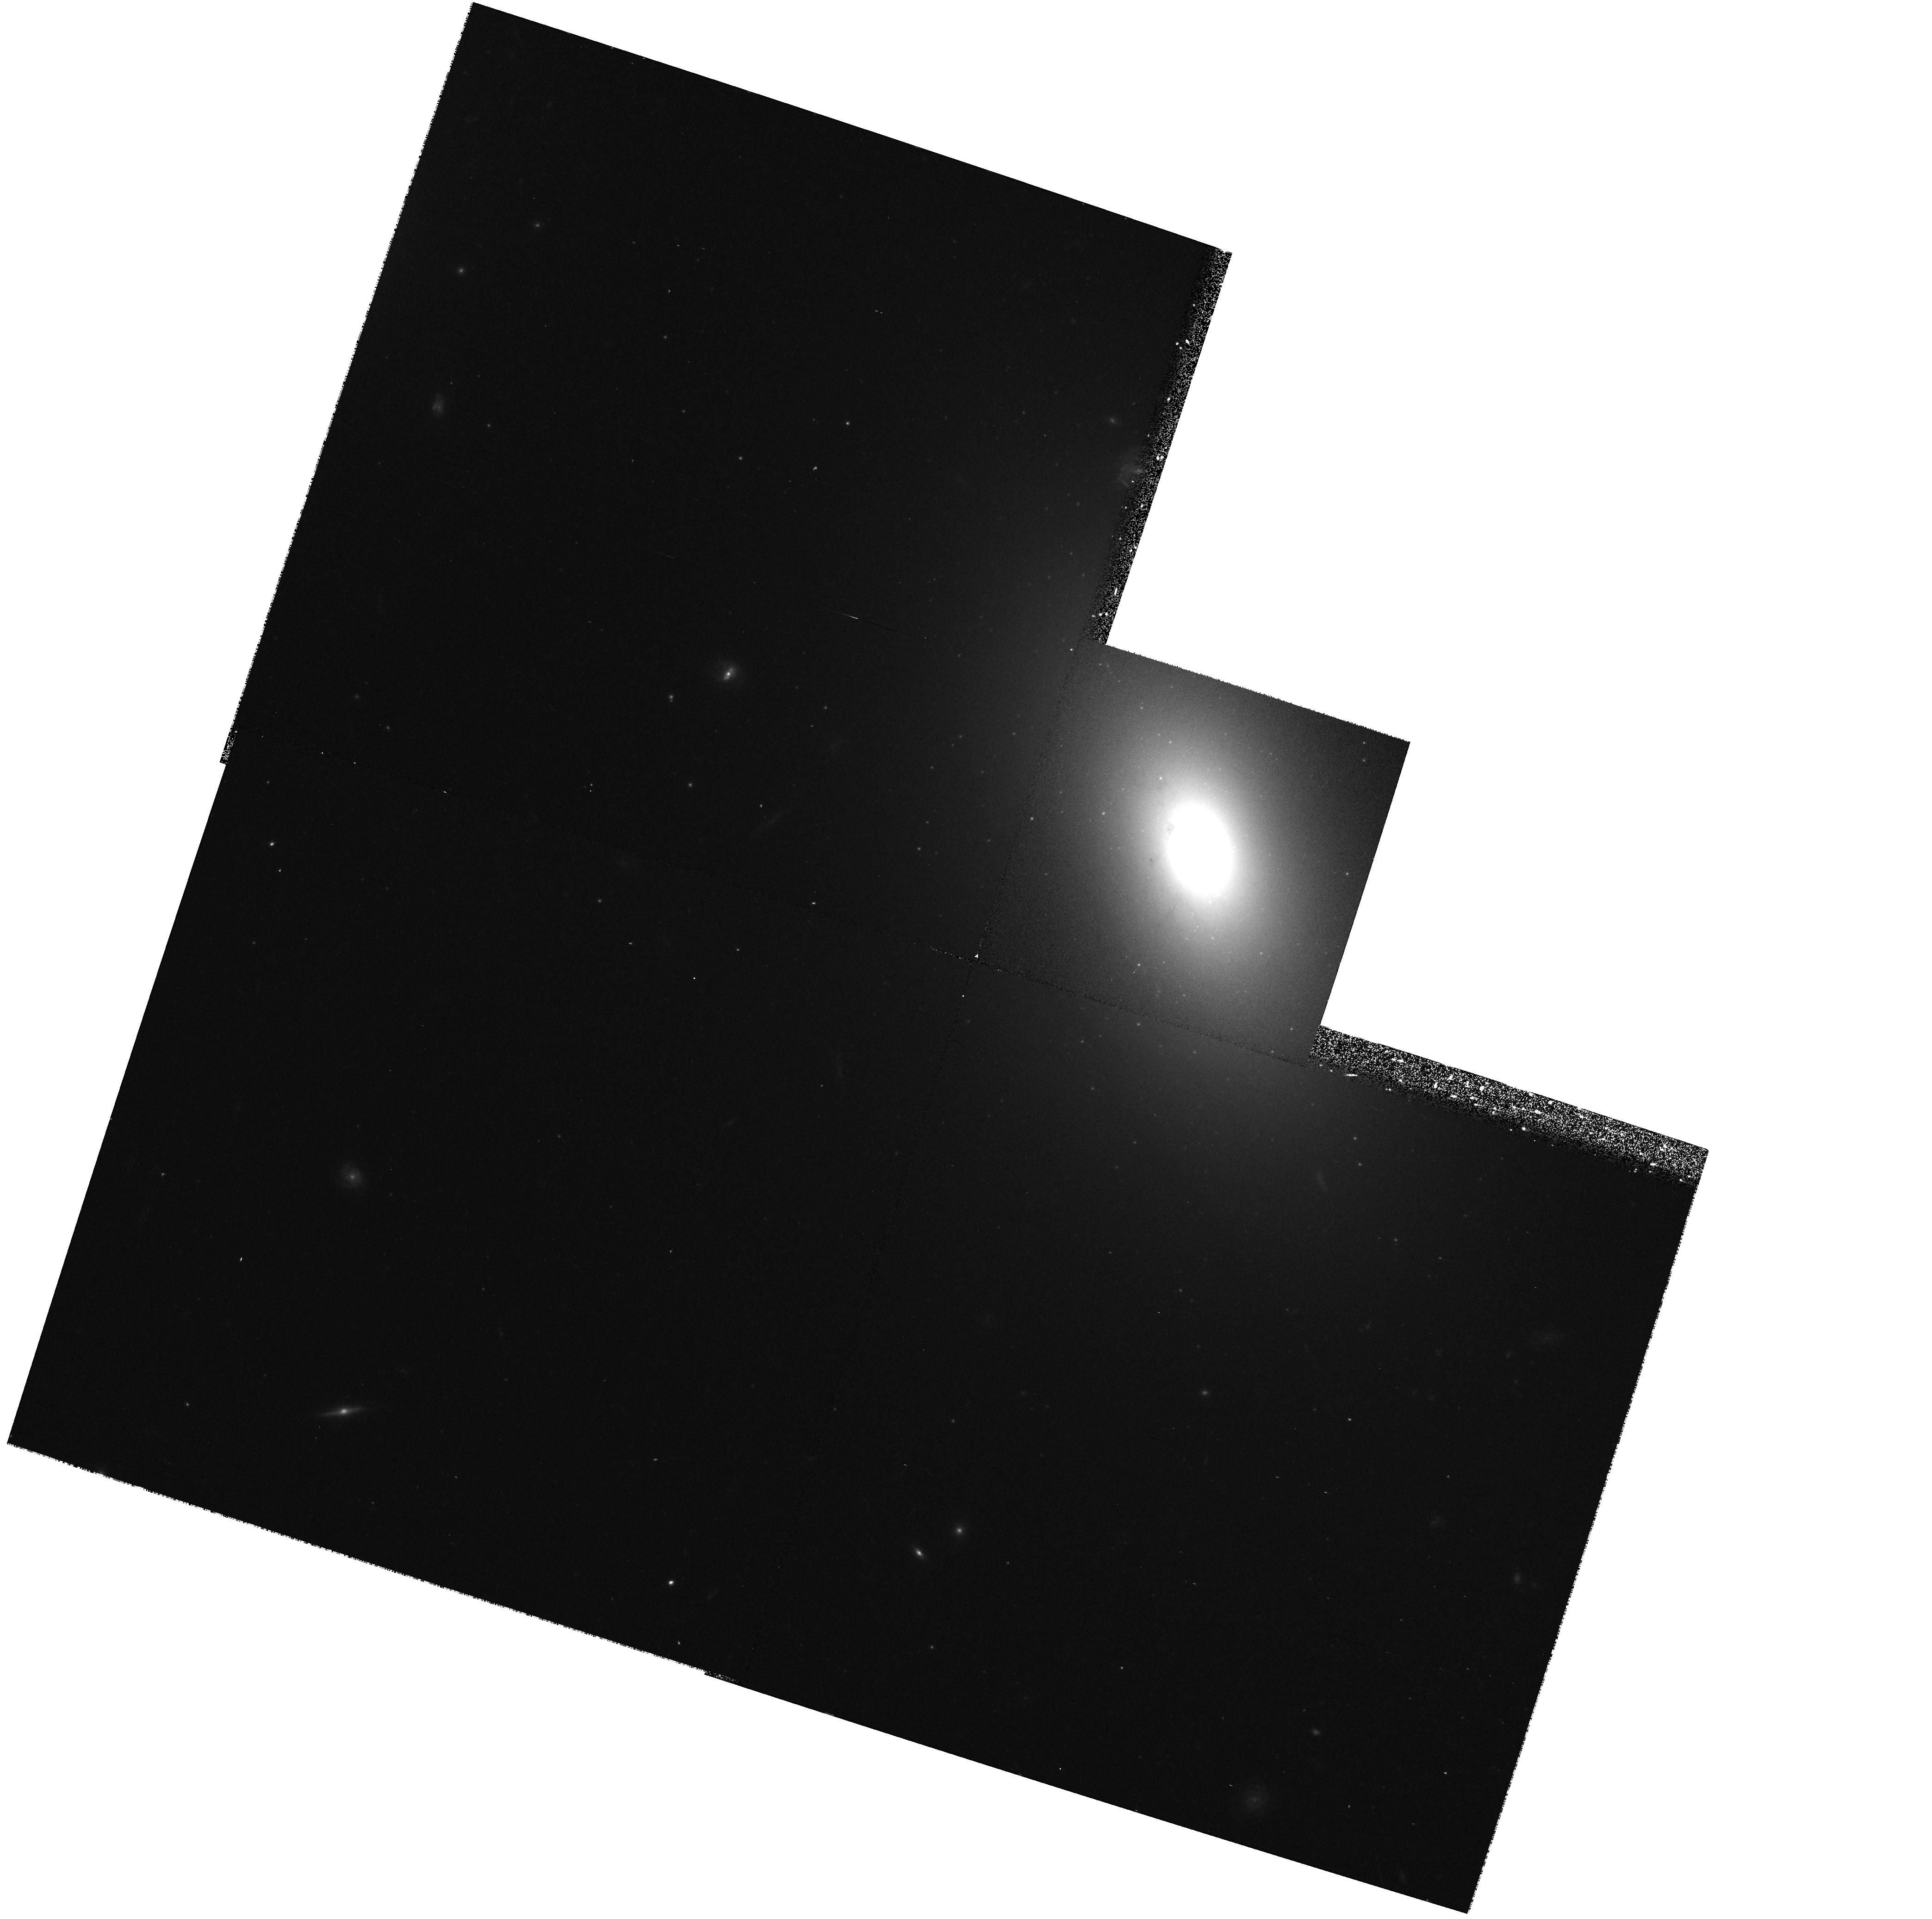
Target: 1146+59
Instrument: WFPC2/PC
Filter: F702W
Exposure: 10 min
Observation ID: hst_7344_01_wfpc2_pc_f702w_u43201

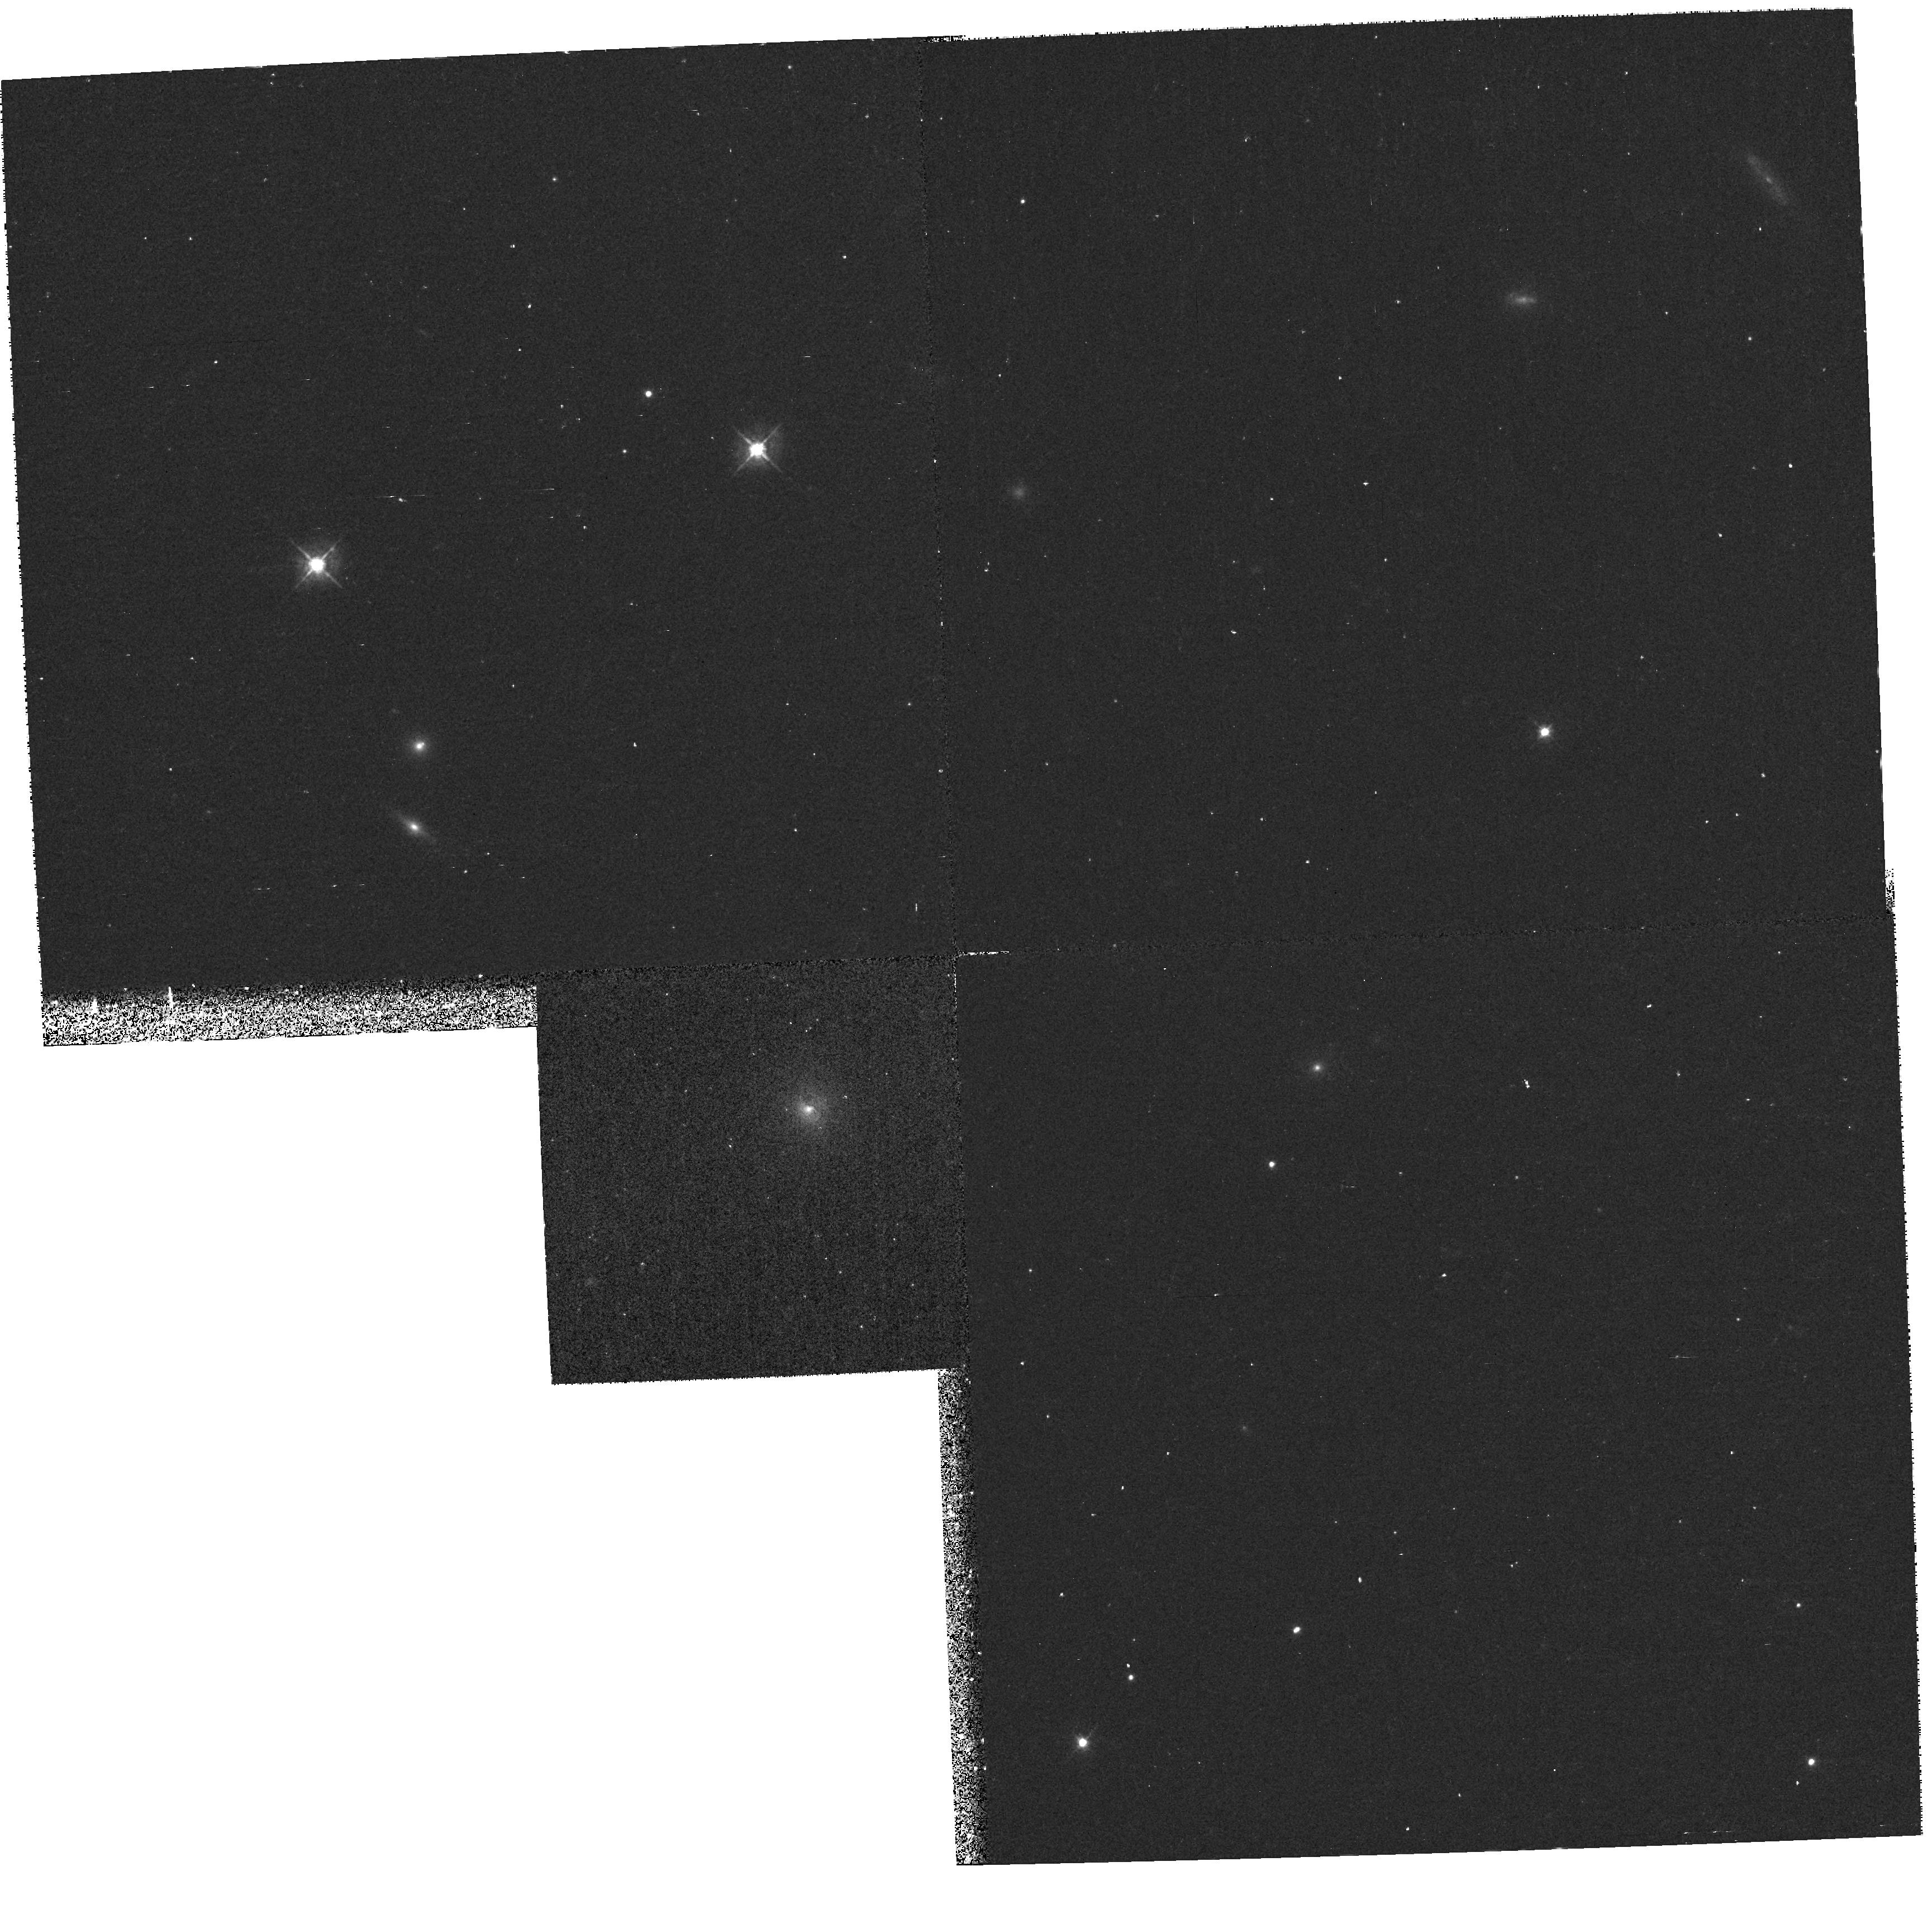
Target: 1943+70
Instrument: WFPC2/PC
Filter: F450W
Exposure: 27 min
Observation ID: hst_7344_03_wfpc2_pc_f450w_u43203

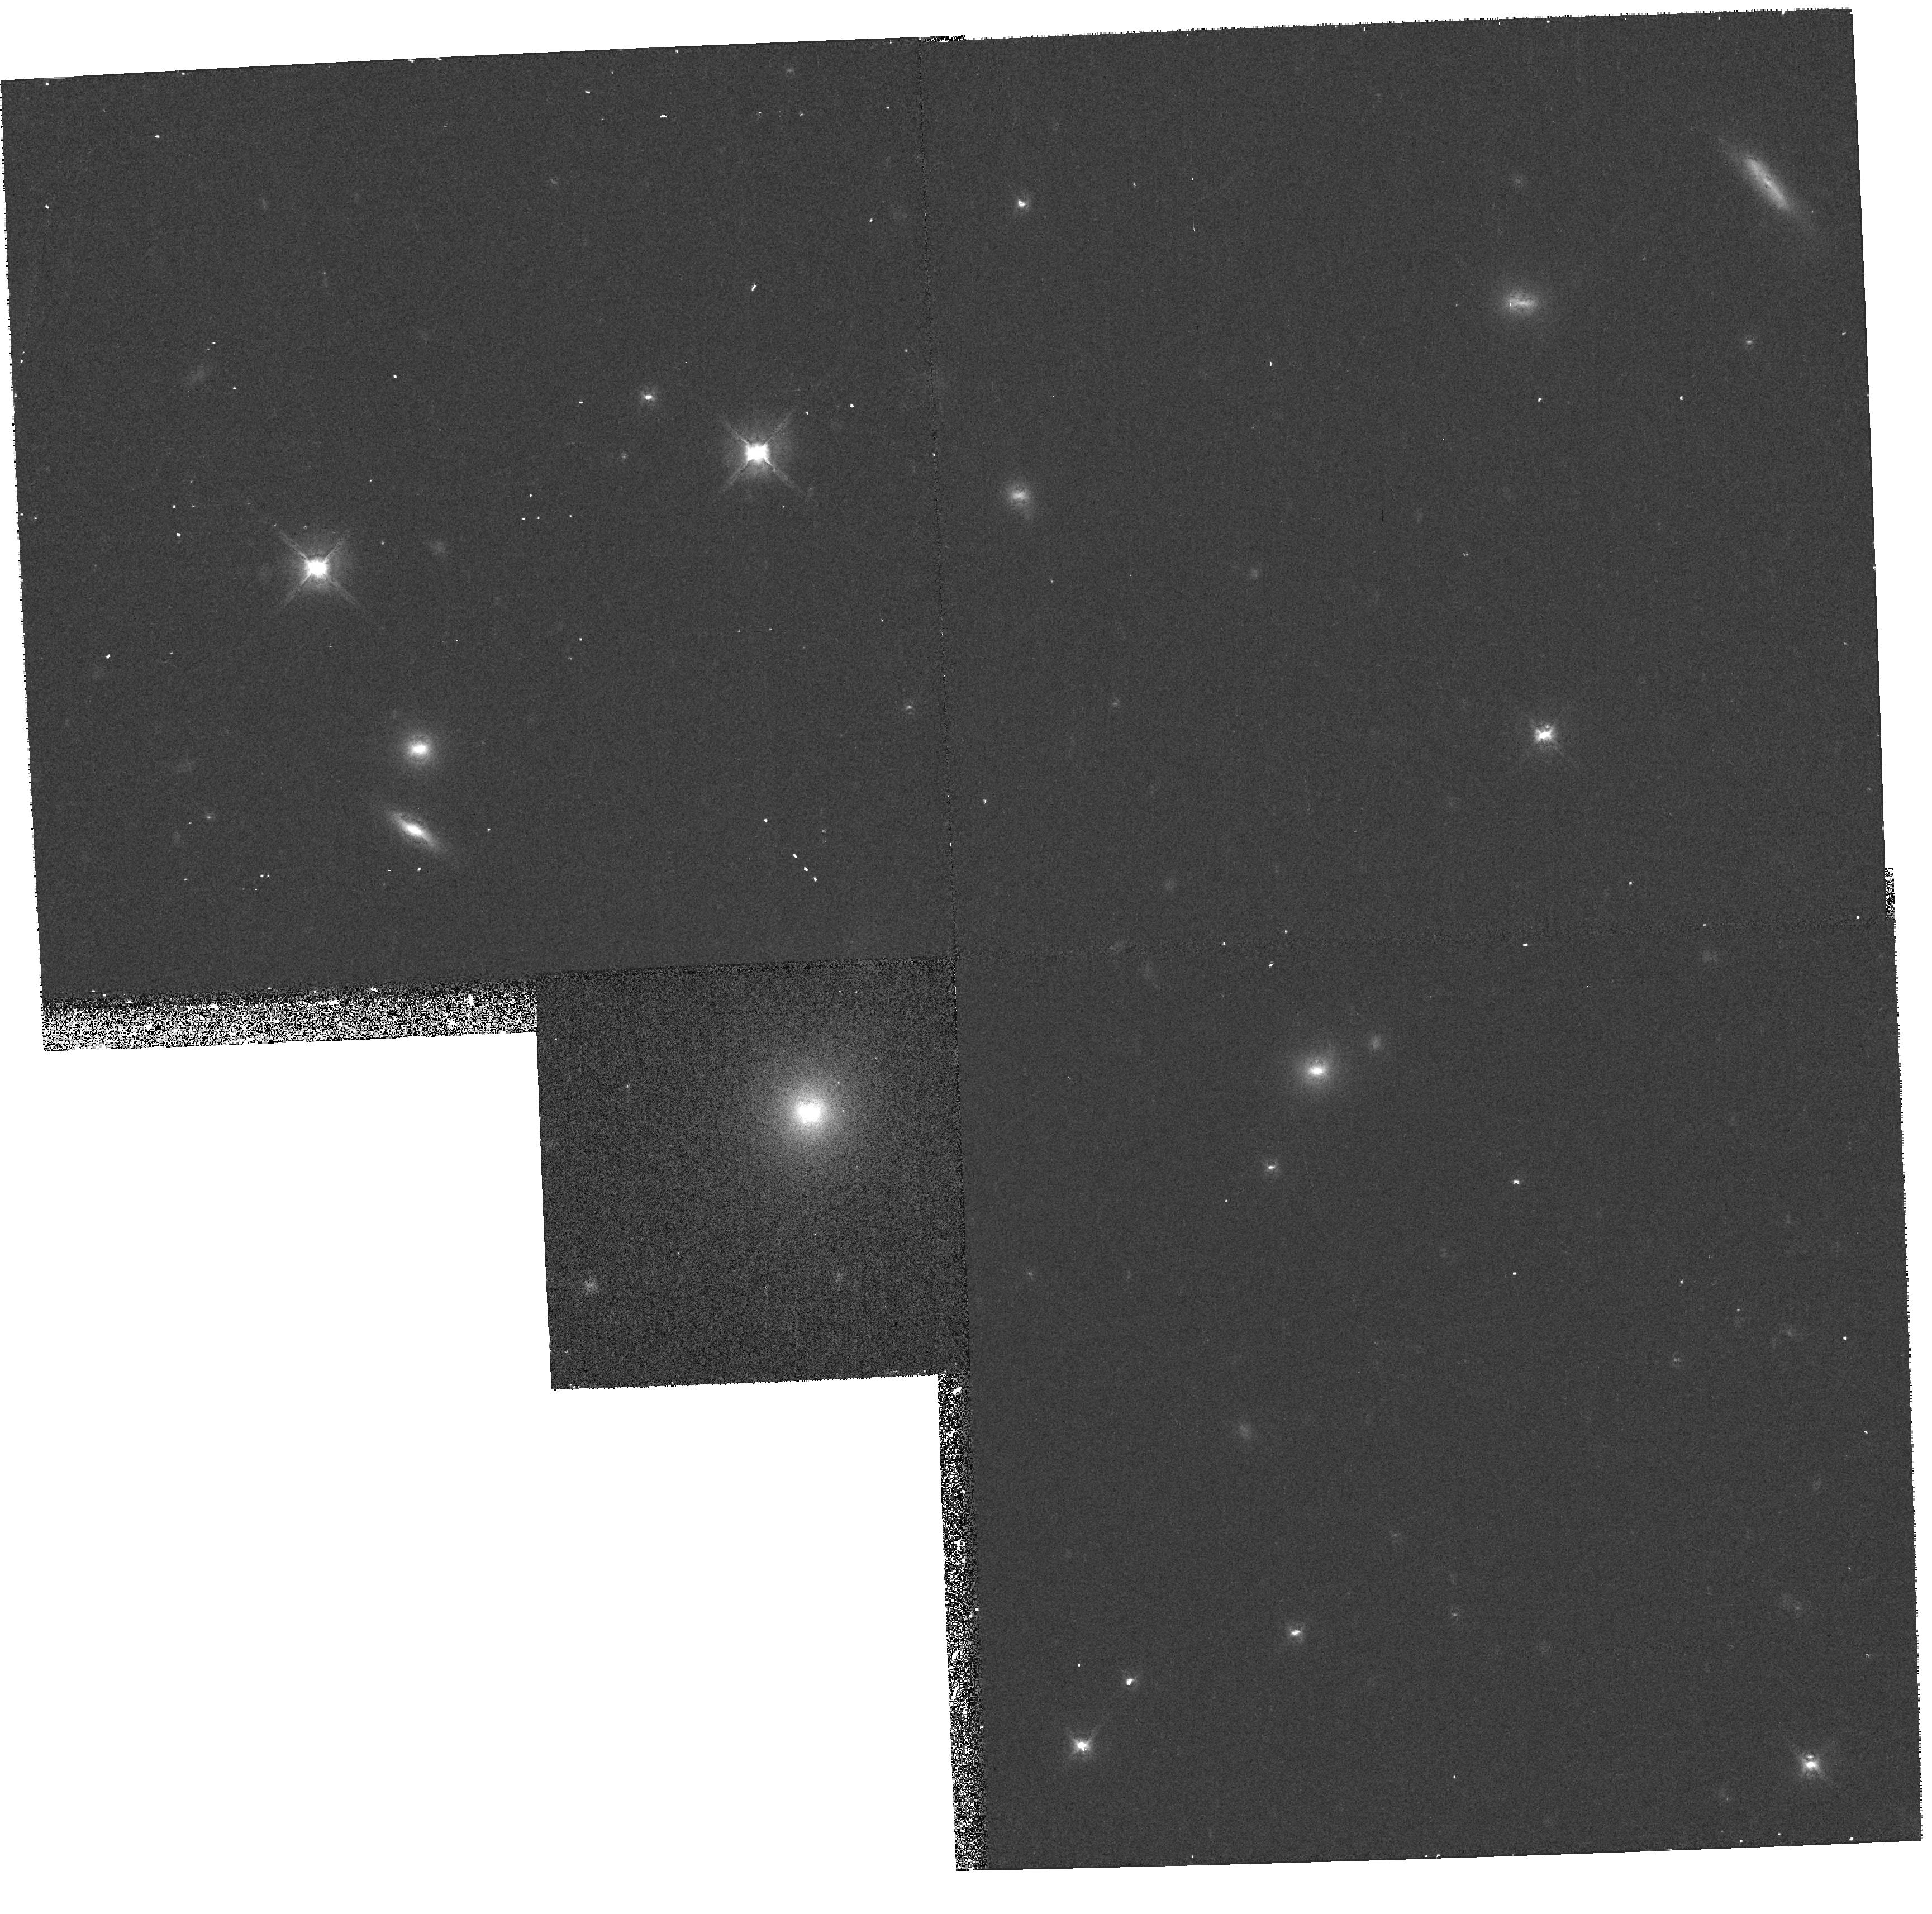
Target: 1943+70
Instrument: WFPC2/PC
Filter: F702W
Exposure: 12 min
Observation ID: hst_7344_03_wfpc2_pc_f702w_u43203

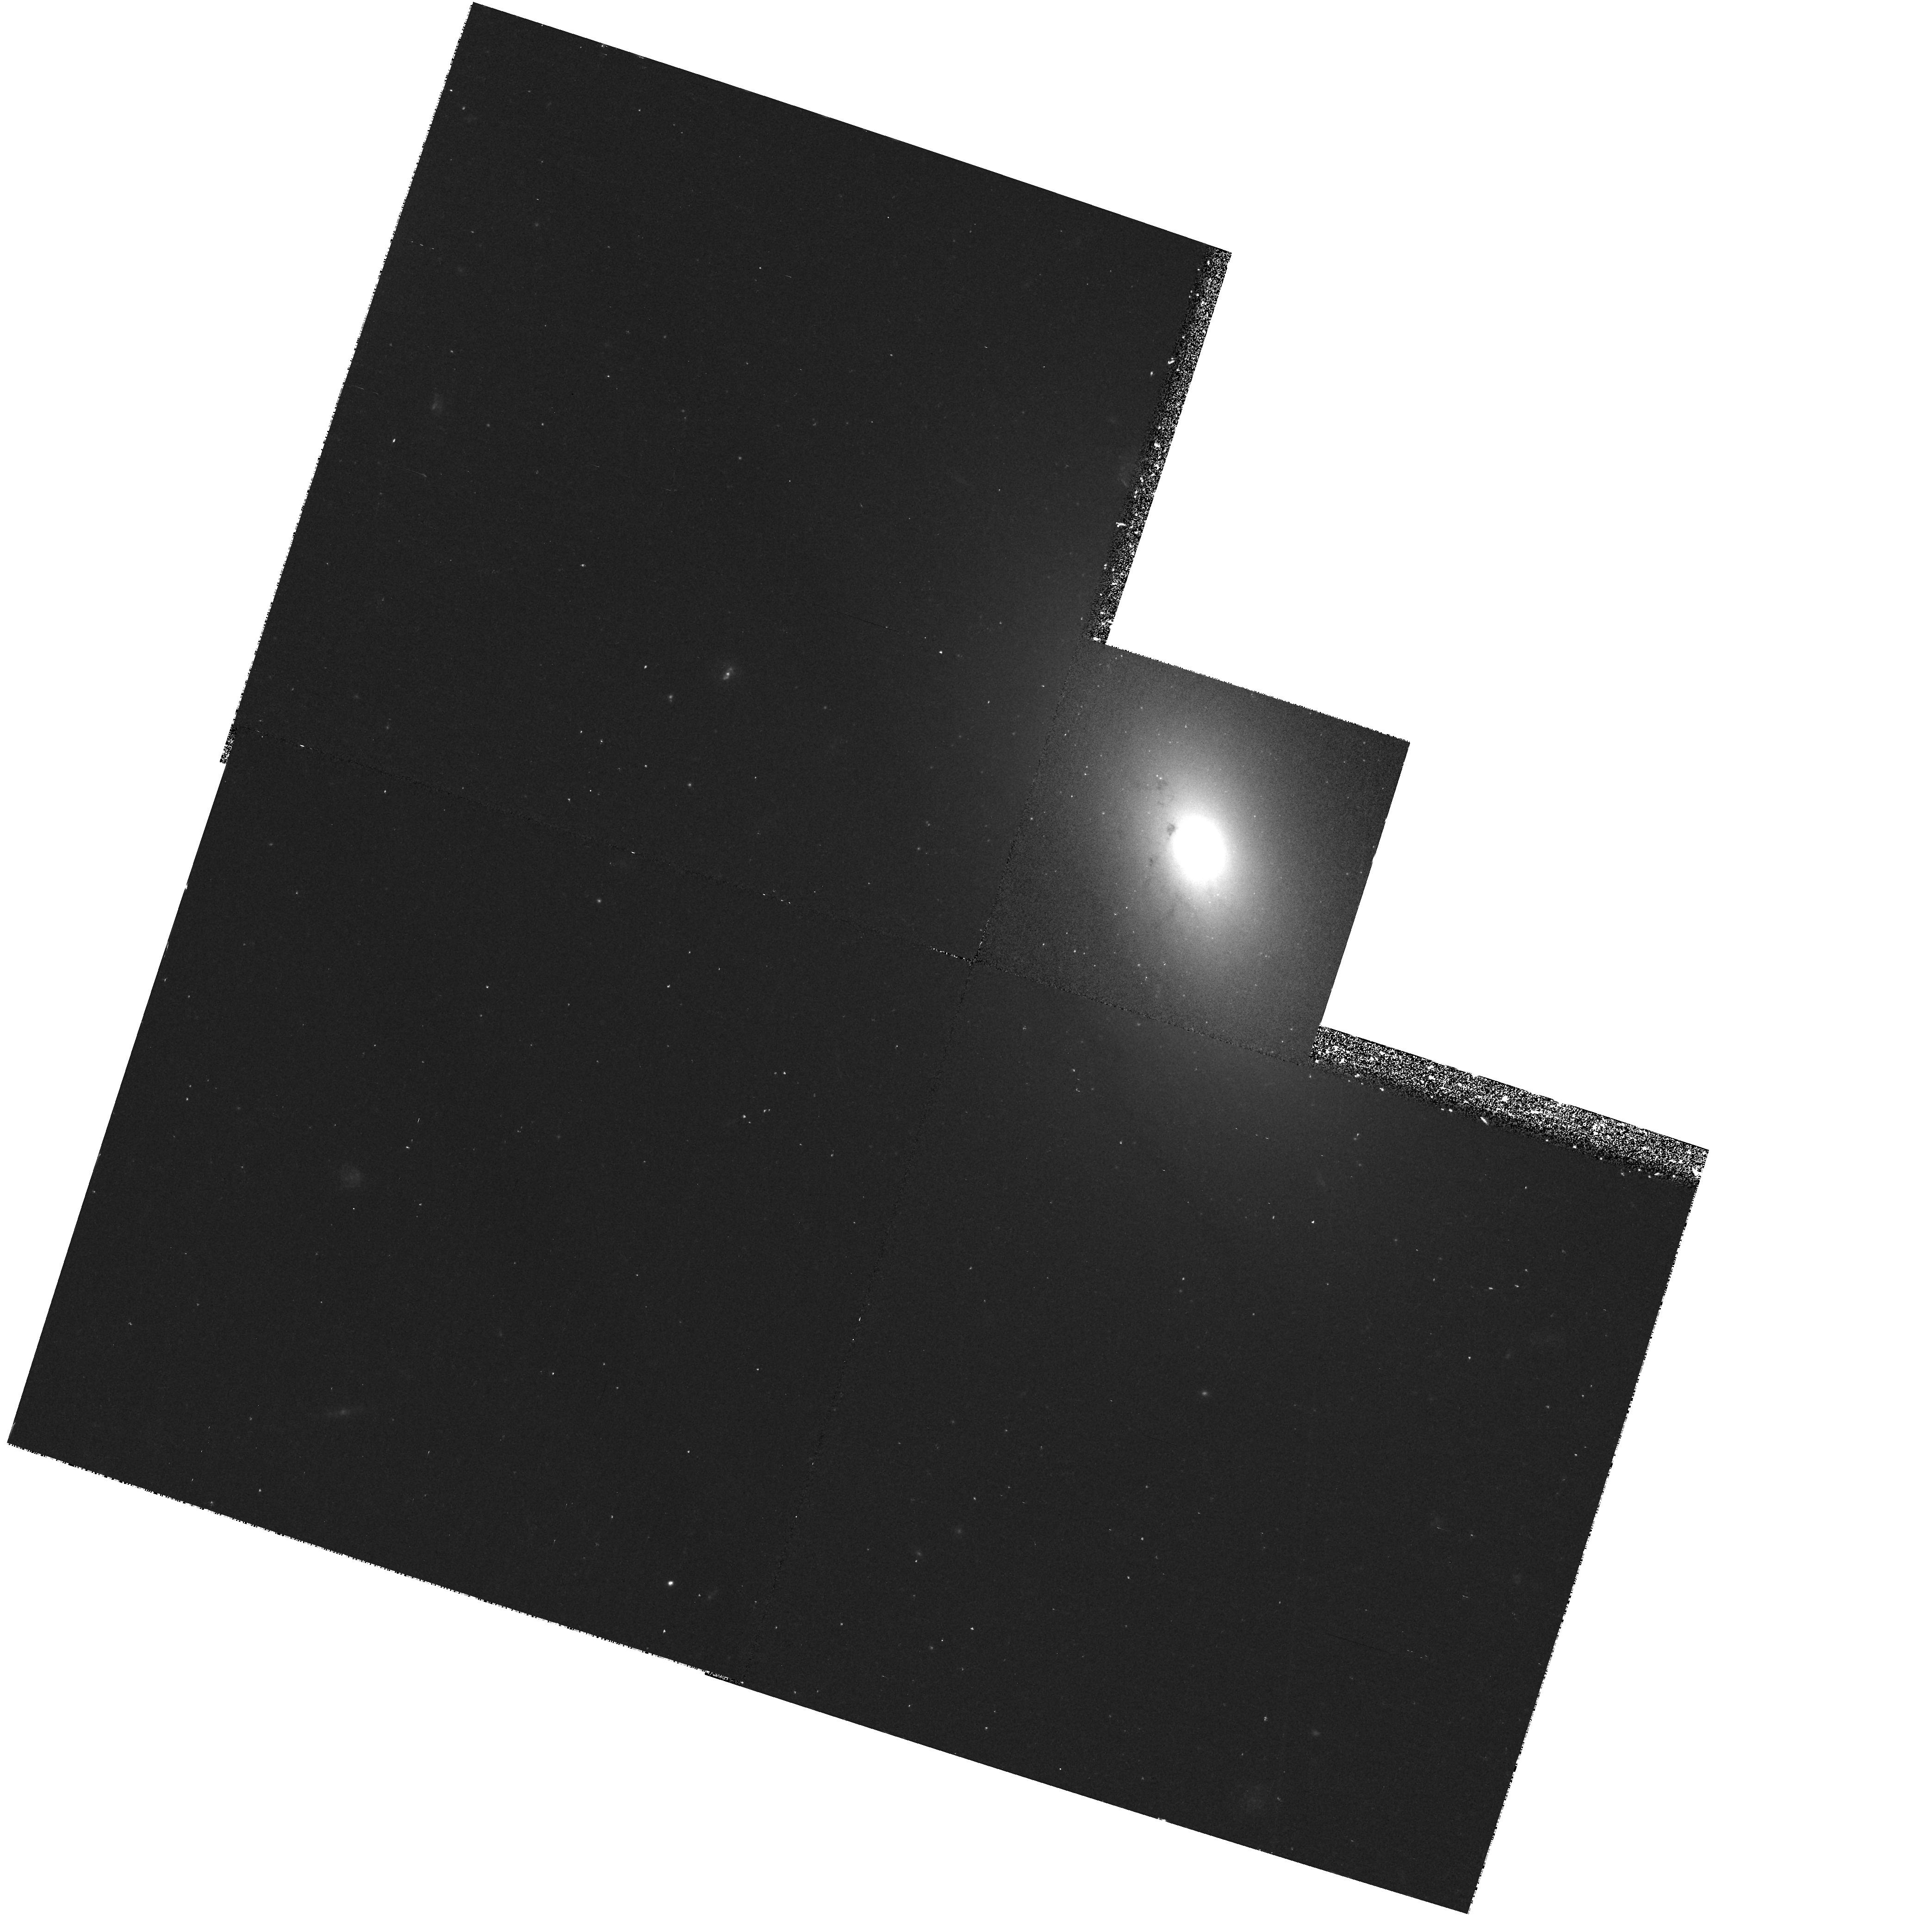
Target: 1146+59
Instrument: WFPC2/PC
Filter: F450W
Exposure: 27 min
Observation ID: hst_7344_01_wfpc2_pc_f450w_u43201

Witnessing the Birth of Radio Galaxies: WFPC & NICMOS Observations of CSOs (PI: Stocke, John Thomas)

We propose to obtain high resolution optical (B,R) and near-IR (H) images of the cores of bright, nearby galaxies which contain powerful radio sources called ``Compact Symmetric Objects'' (CSOs). There is ample evidence that CSOs are the very young (< 10^4 yrs old) progenitors of the powerful radio galaxies like Cygnus A. But unlike virtually all other radio galaxies, most CSOs have been detected in H I 21cm absorption, indicating an unusual (for a radio galaxy) nucler environment. We propose to use the HST PC and NICMOS to image the nearest examples of CSOs to search for evidence for a recent merger of disk galaxies, creating both the ``baby Cygnus A'' and the overall elliptical morphology seen in virtually all powerful radio galaxies. Only HST can image these galaxies at the same size scale of the CSO itself, also allowing us to search for nuclear structures aligned with the radio source in this formative stage.